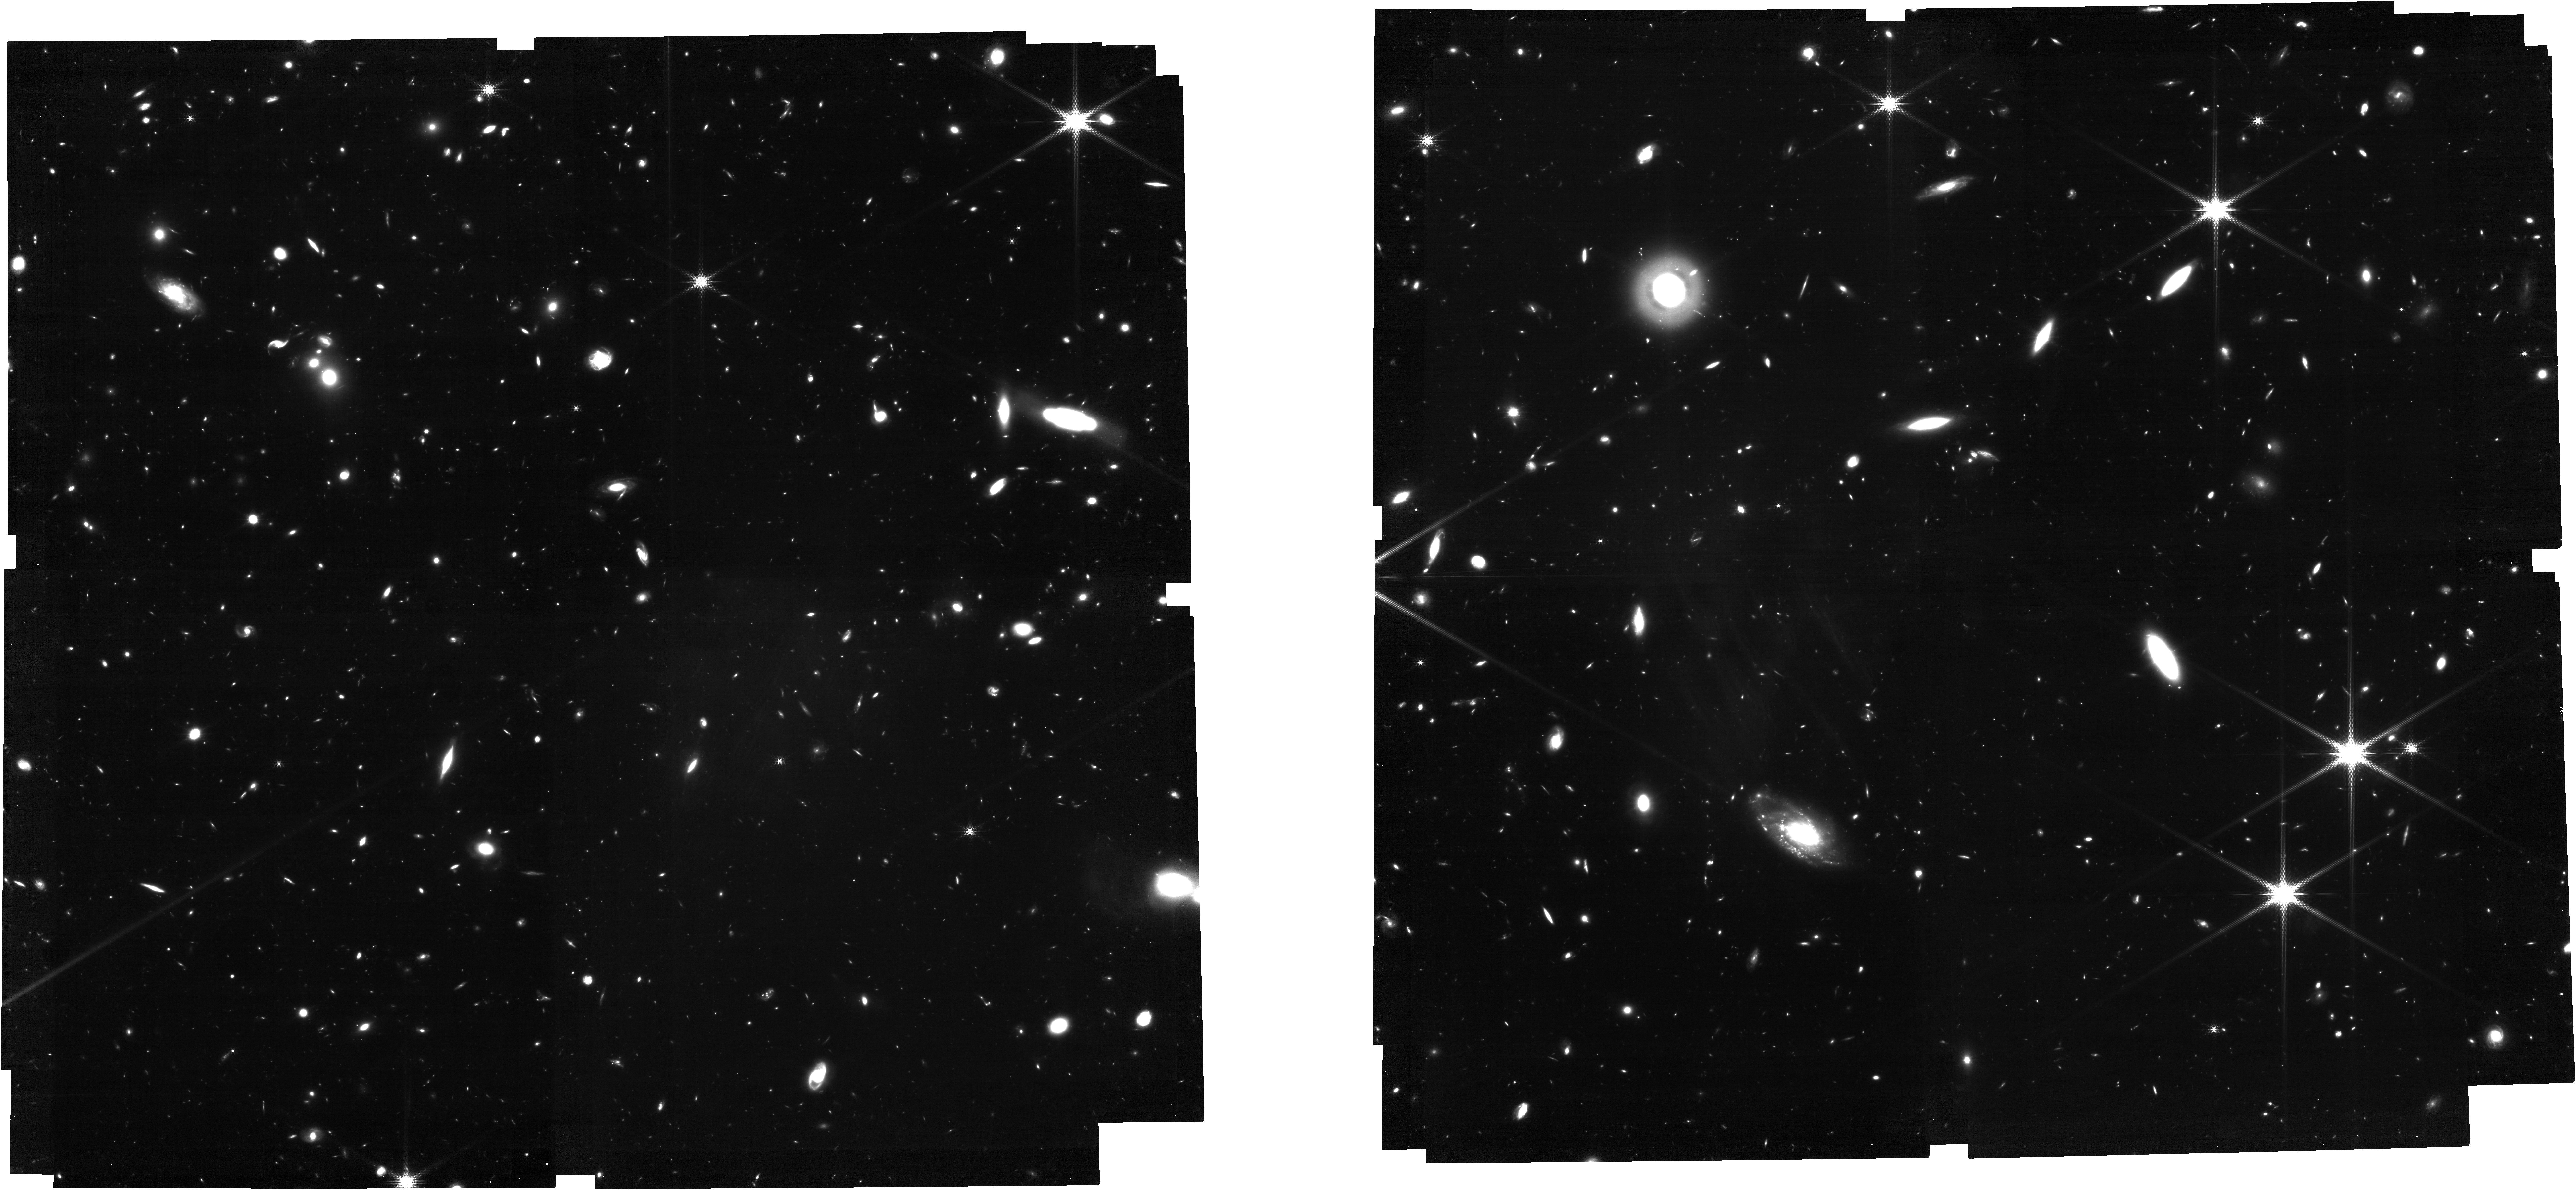
Target: MIRI-XDF-new. Instrument: NIRCAM. Filter: F210M. Exposure: 7.6 h. Observation ID: jw06511-o012_t001_nircam_clear-f210m

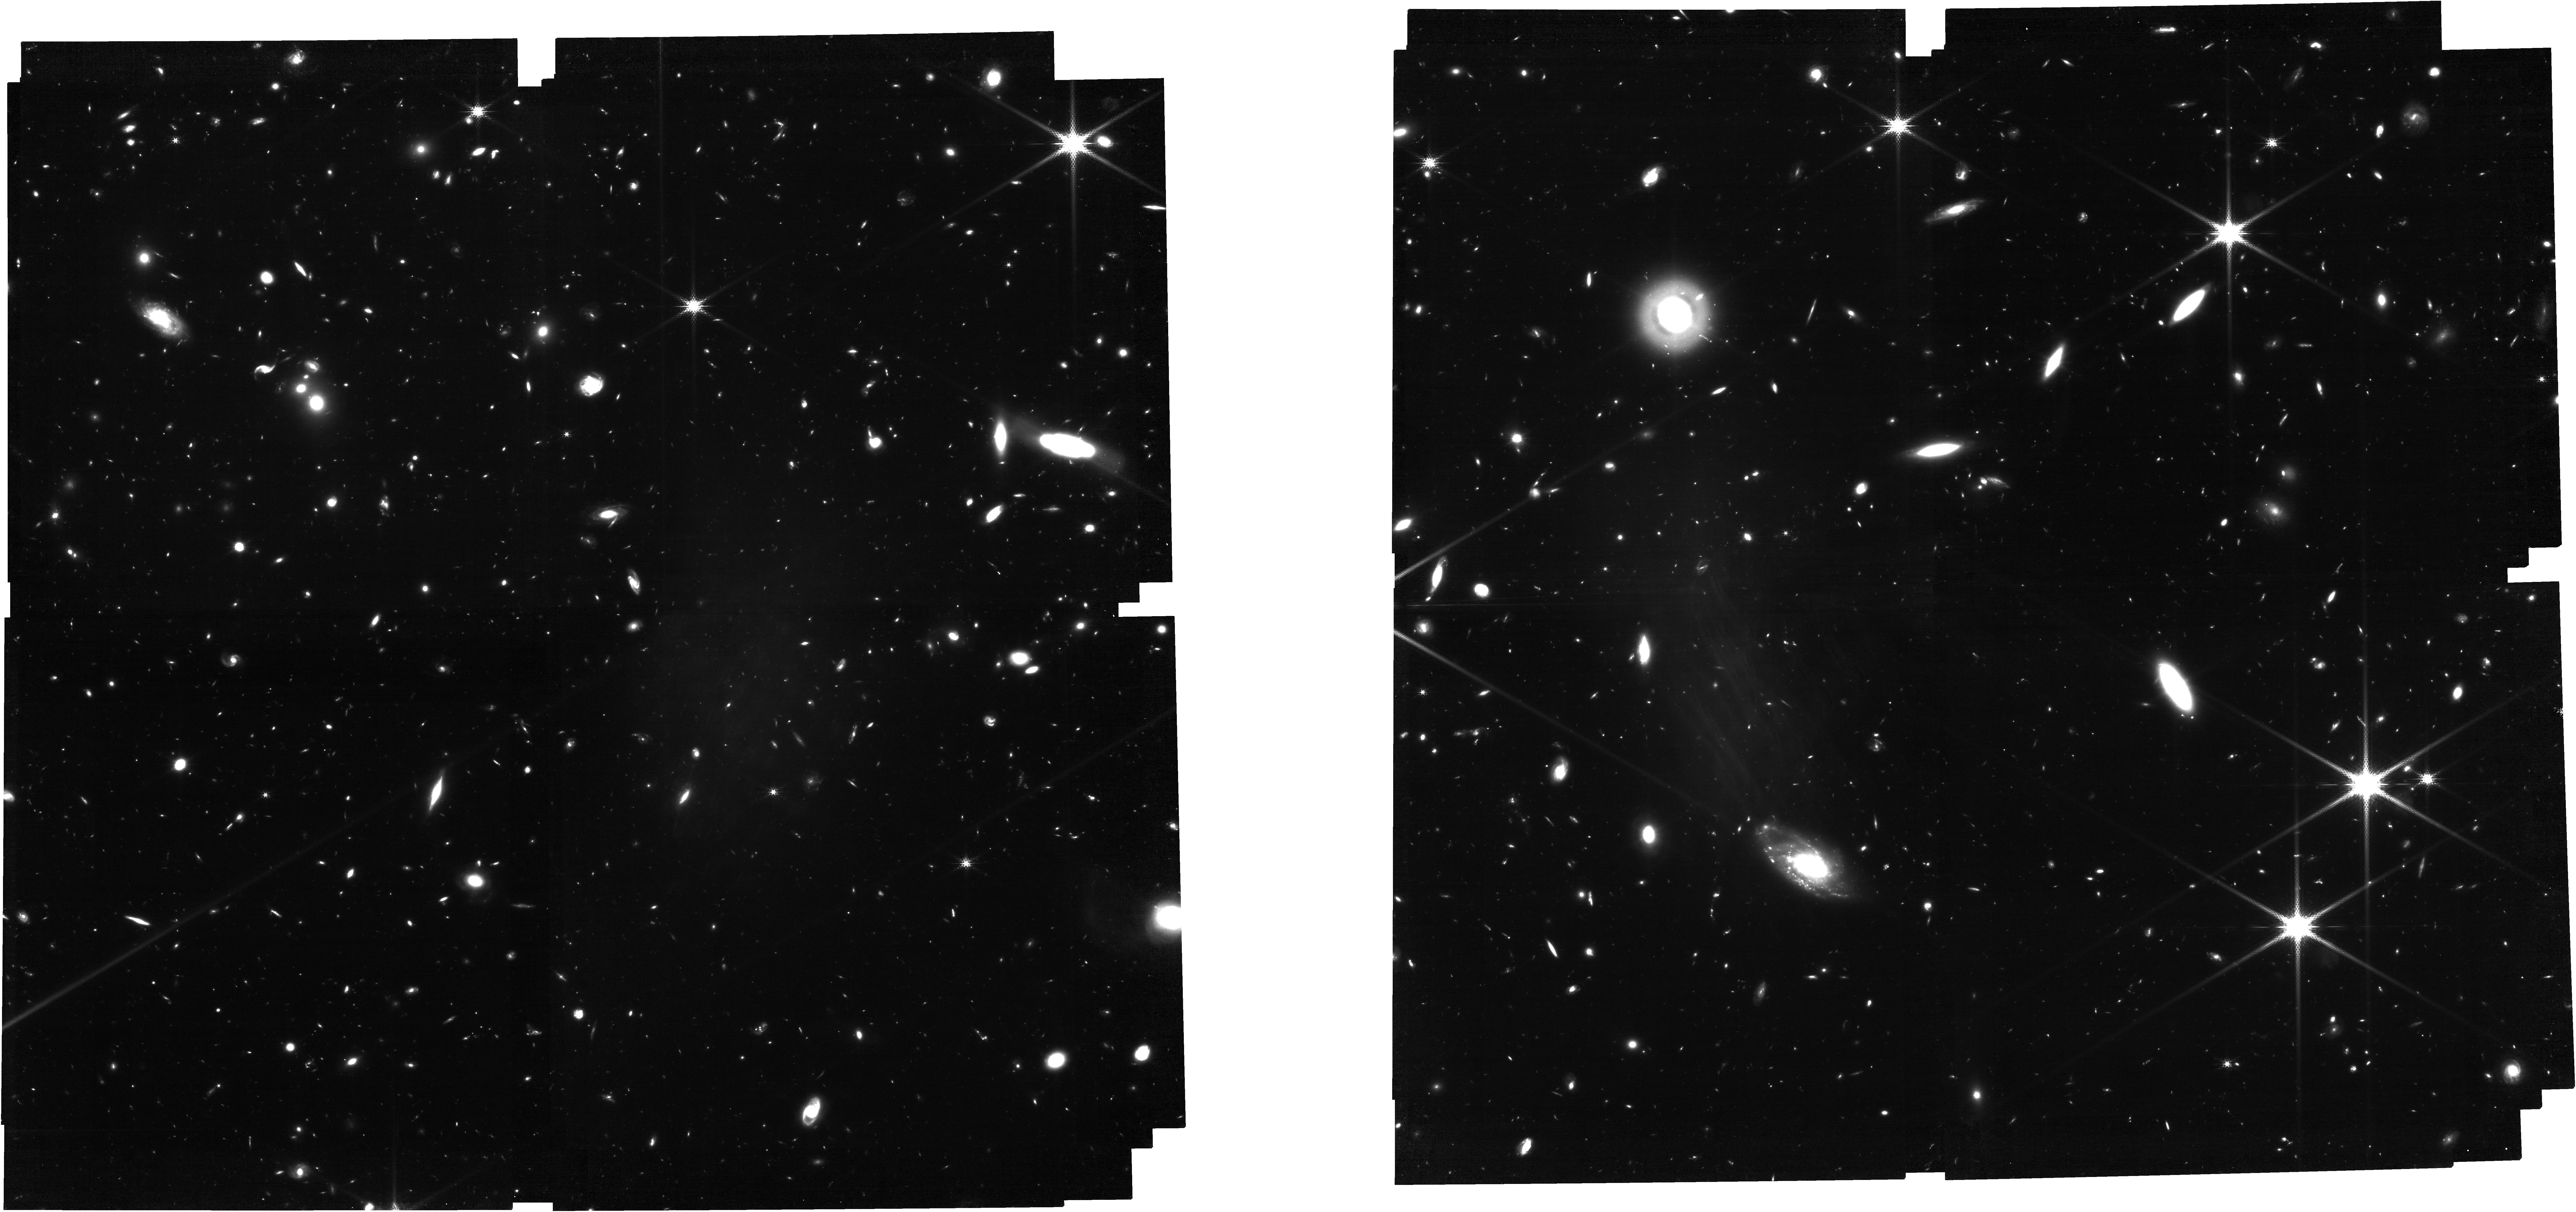
Target: MIRI-XDF-new-tweak. Instrument: NIRCAM. Filter: F182M. Exposure: 7.6 h. Observation ID: jw06511-o008_t003_nircam_clear-f182m

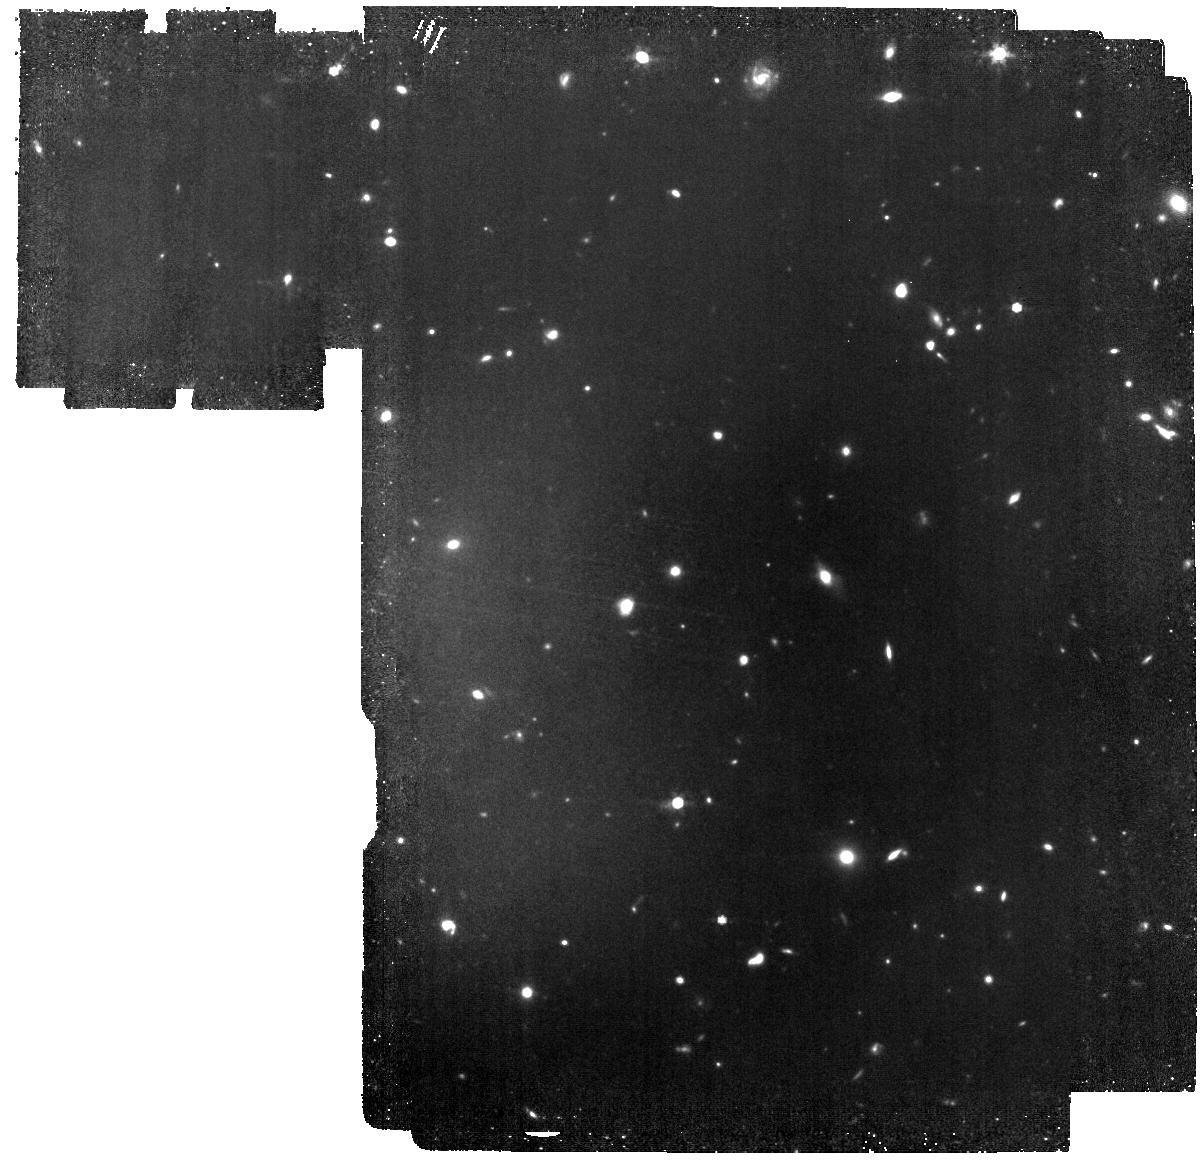
Target: MIRI-XDF-1283. Instrument: MIRI. Filter: F770W. Exposure: 7.8 h. Observation ID: jw06511-o001_t002_miri_f770w

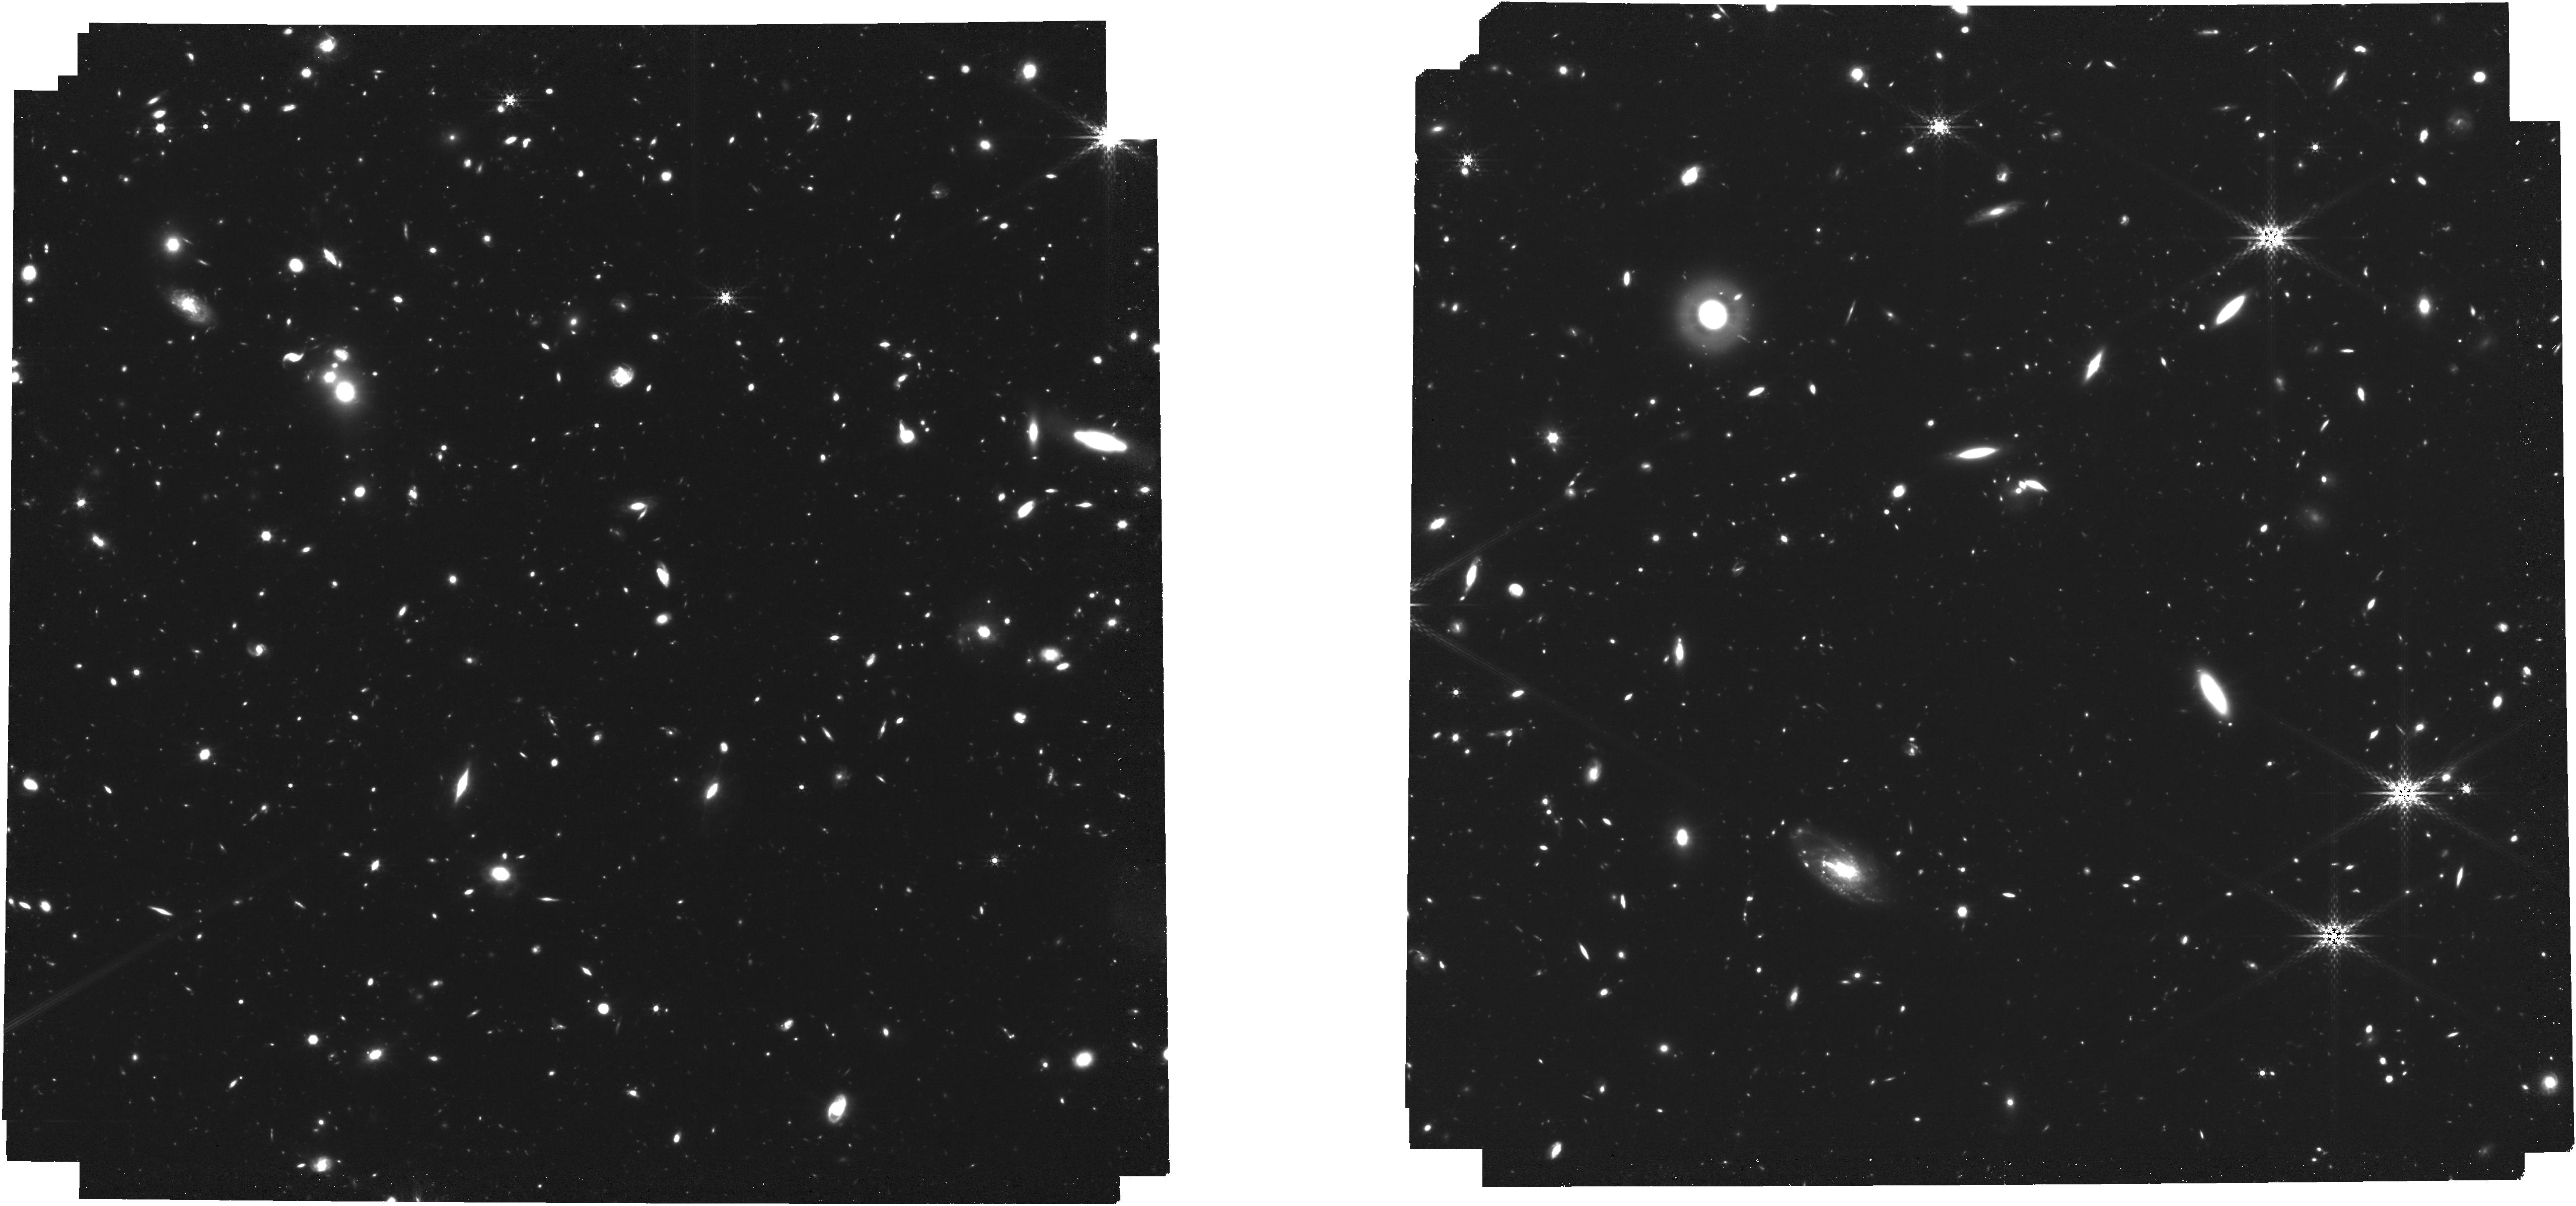
Target: MIRI-XDF-new. Instrument: NIRCAM. Filter: F410M. Exposure: 7.6 h. Observation ID: jw06511-o011_t001_nircam_clear-f410m

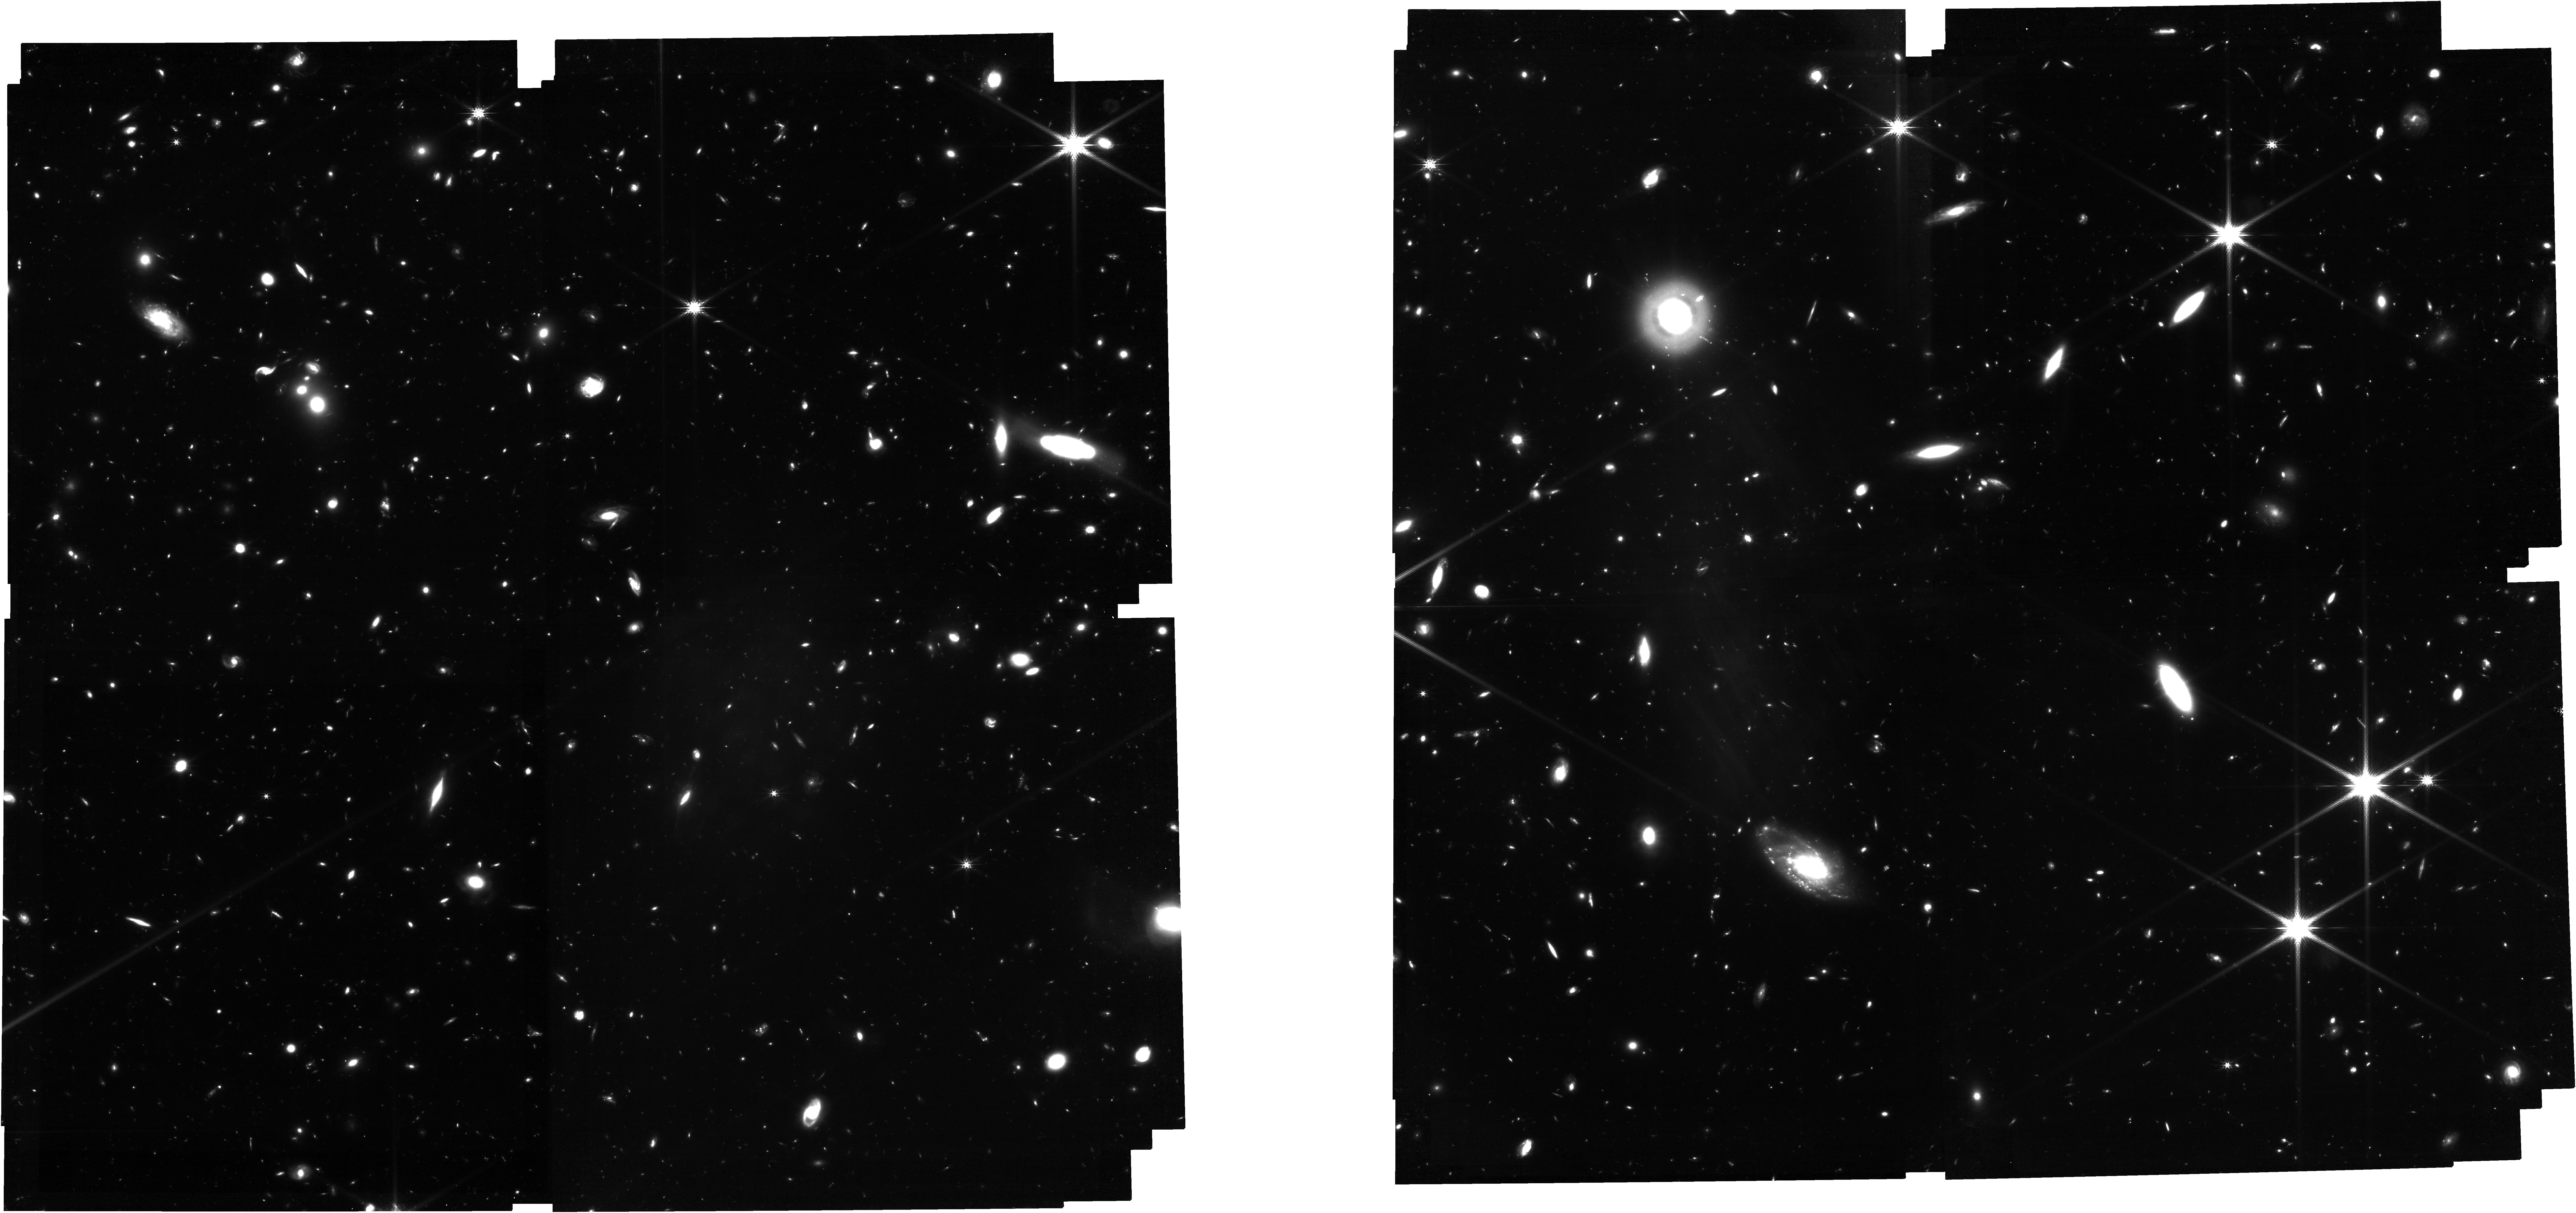
Target: MIRI-XDF-new-tweak. Instrument: NIRCAM. Filter: F200W. Exposure: 7.6 h. Observation ID: jw06511-o004_t003_nircam_clear-f200w

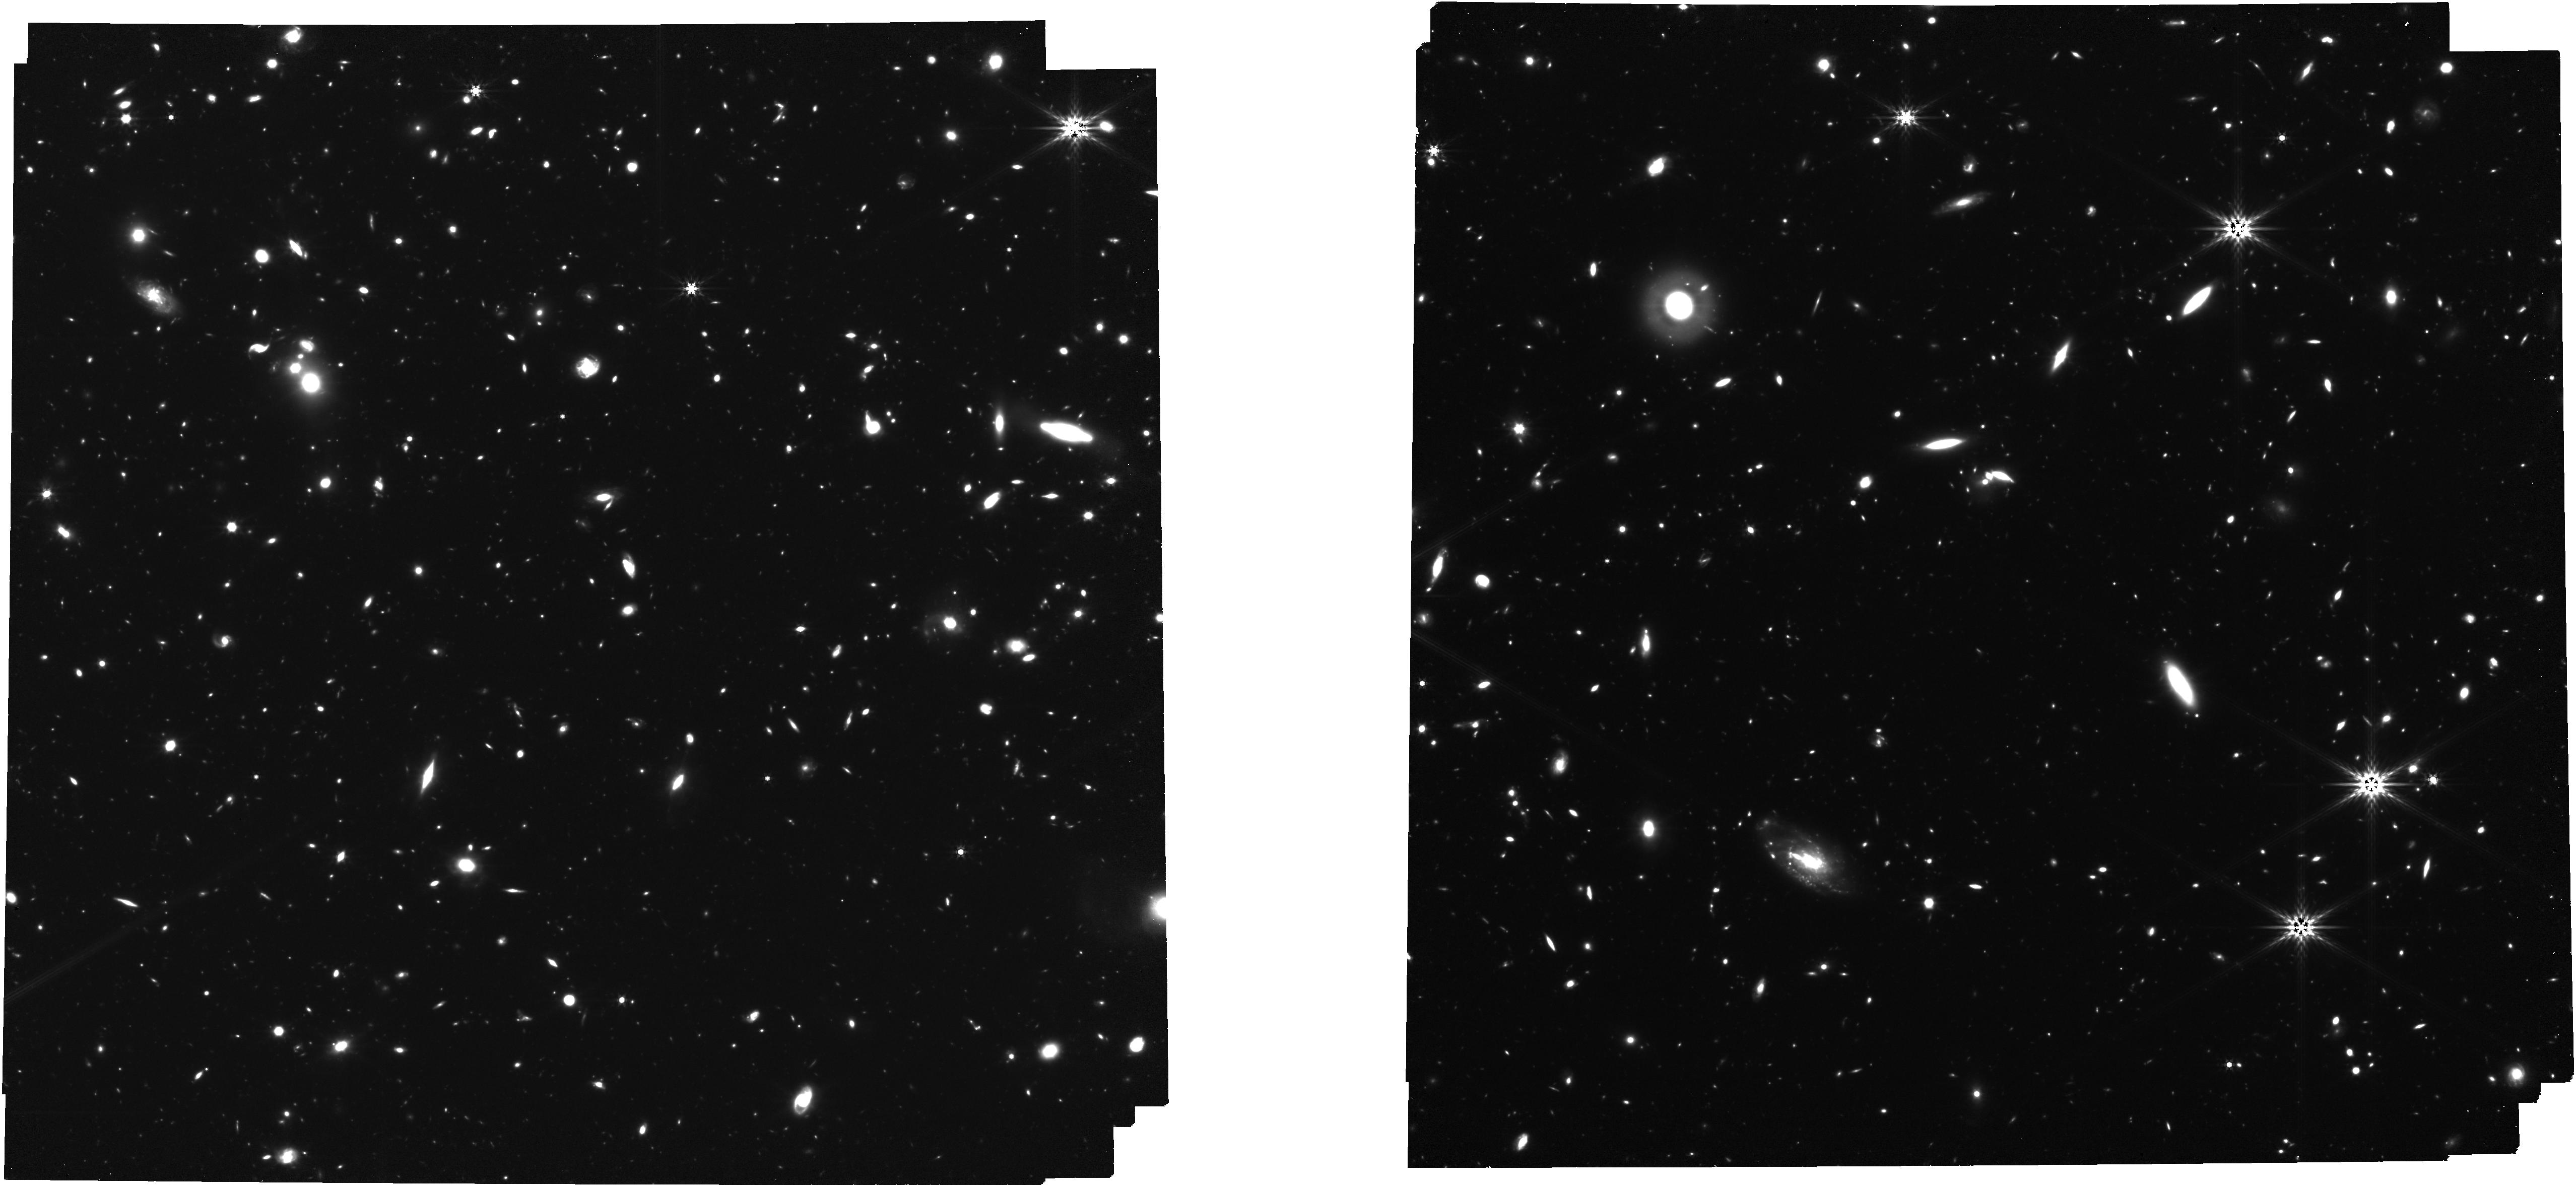
Target: MIRI-XDF-new-tweak. Instrument: NIRCAM. Filter: F444W. Exposure: 7.6 h. Observation ID: jw06511-o004_t003_nircam_clear-f444w

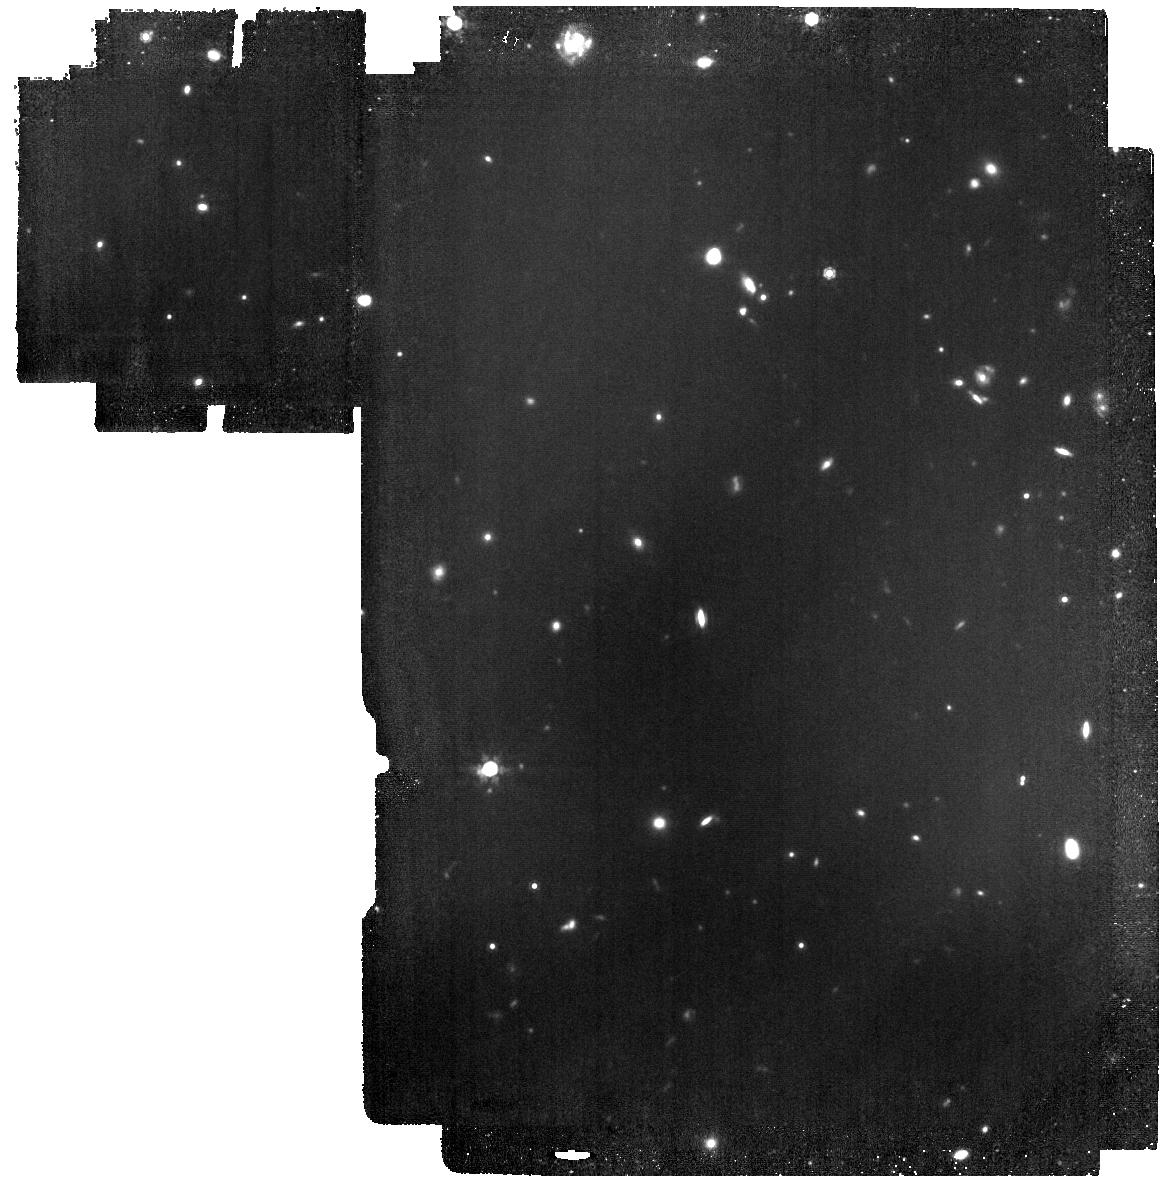
Target: MIRI-XDF-new. Instrument: MIRI. Filter: F1000W. Exposure: 7.8 h. Observation ID: jw06511-o011_t001_miri_f1000w

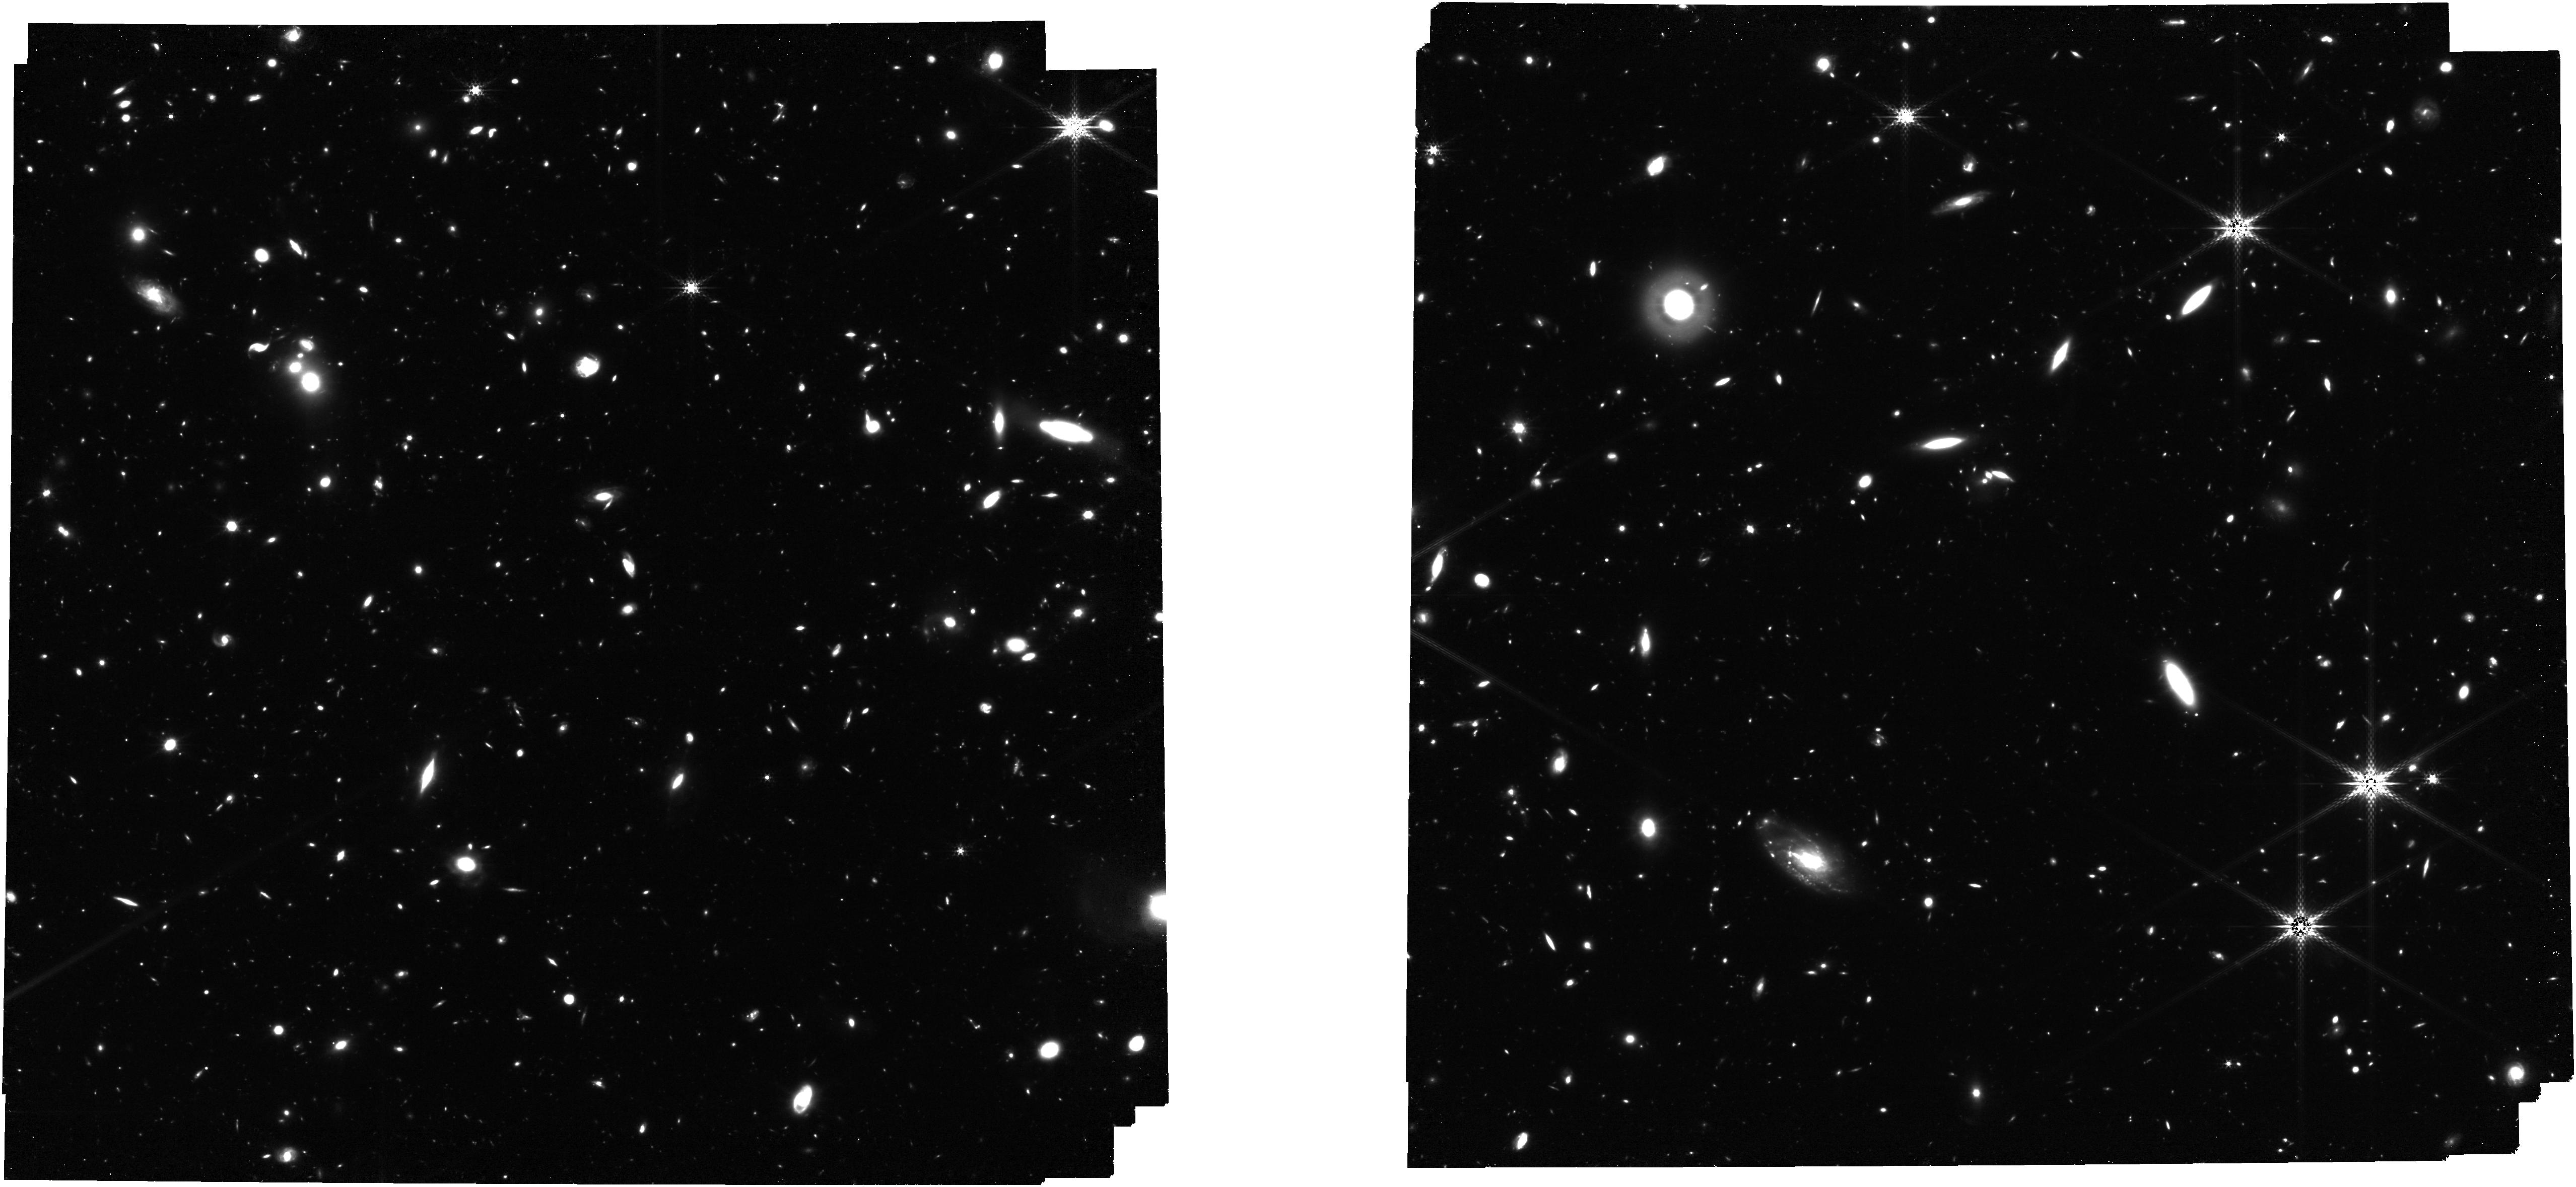
Target: MIRI-XDF-new-tweak. Instrument: NIRCAM. Filter: F300M. Exposure: 7.6 h. Observation ID: jw06511-o008_t003_nircam_clear-f300m

Galaxy mass buildup in the early universe - ultra deep imaging of the Hubble Ultra Deep Field to 10 microns (PI: Oestlin, Goeran)

Despite JWST has delivered science data for just over a year, it is already changing our view of the high redshift universe, finding more distant galaxies than ever before. Among the instruments on JWST, MIRI is unique in its ability to record images at wavelengths beyond 5 micron. This means that only MIRI can study the red rest frame (>0.7 micron) for galaxies at redshifts z>6, and the near IR rest frame (>1 micron) for z>4, which are vital for determining the star formation histories and stellar masses of galaxies. NIRCam is at high redshifts restricted to the UV/blue spectral region where young massive stars dominate the spectrum. Hence, combined deep NIRCam+MIRI surveys will be powerful for tracing the evolution of the galaxy population with redshift. The Hubble Ultra Deep Field has been the target for deep NIRCAM imaging in many filters, spectroscopic surveys with NIRSPEC, and has been observed in filter F560W as part of the European MIRI GTO program. We here propose to complement the NIRCam and F560W observations with very deep F770W and F1000W imaging. This will greatly improve the ability to decipher the star formation history at z>6 by uniquely sampling the continuum on the red side of H-alpha, find H-alpha emitting galaxies, search for the first quiescent galaxies and separate star forming galaxies from AGN at cosmic noon. Moreover, we will study enigmatic sources that are only seen by MIRI (and not by NIRCam). Given the legacy value of the proposed observations, they would be made imediately publically avialable. We add parallel NIRCam imaging in broad and medium band filters to search for high-z emission line galaxies.